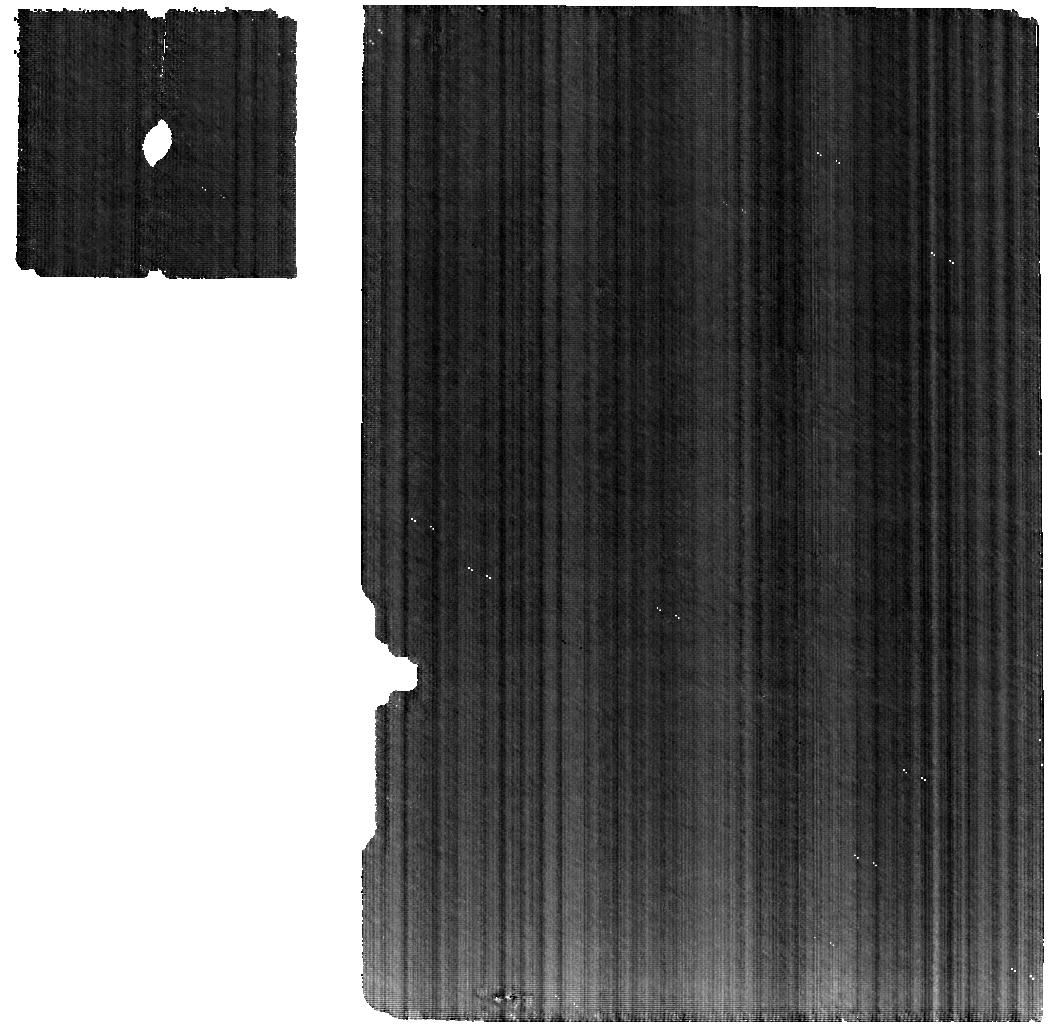
Target: BIARMIA
Instrument: MIRI
Filter: F560W
Exposure: 2.2 h
Observation ID: jw03195-o059_t008_miri_f560w

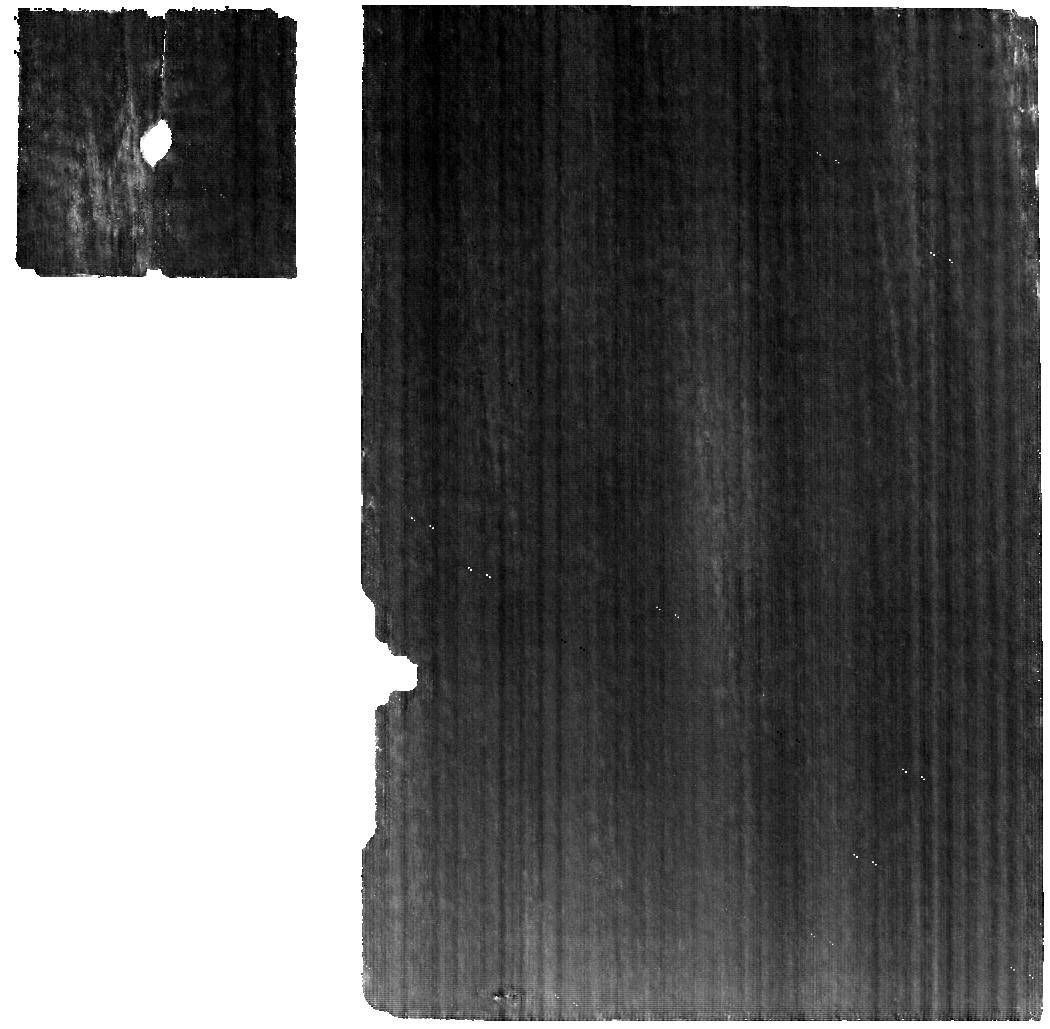
Target: SUEVIA
Instrument: MIRI
Filter: F560W
Exposure: 33 min
Observation ID: jw03195-o007_t005_miri_f560w

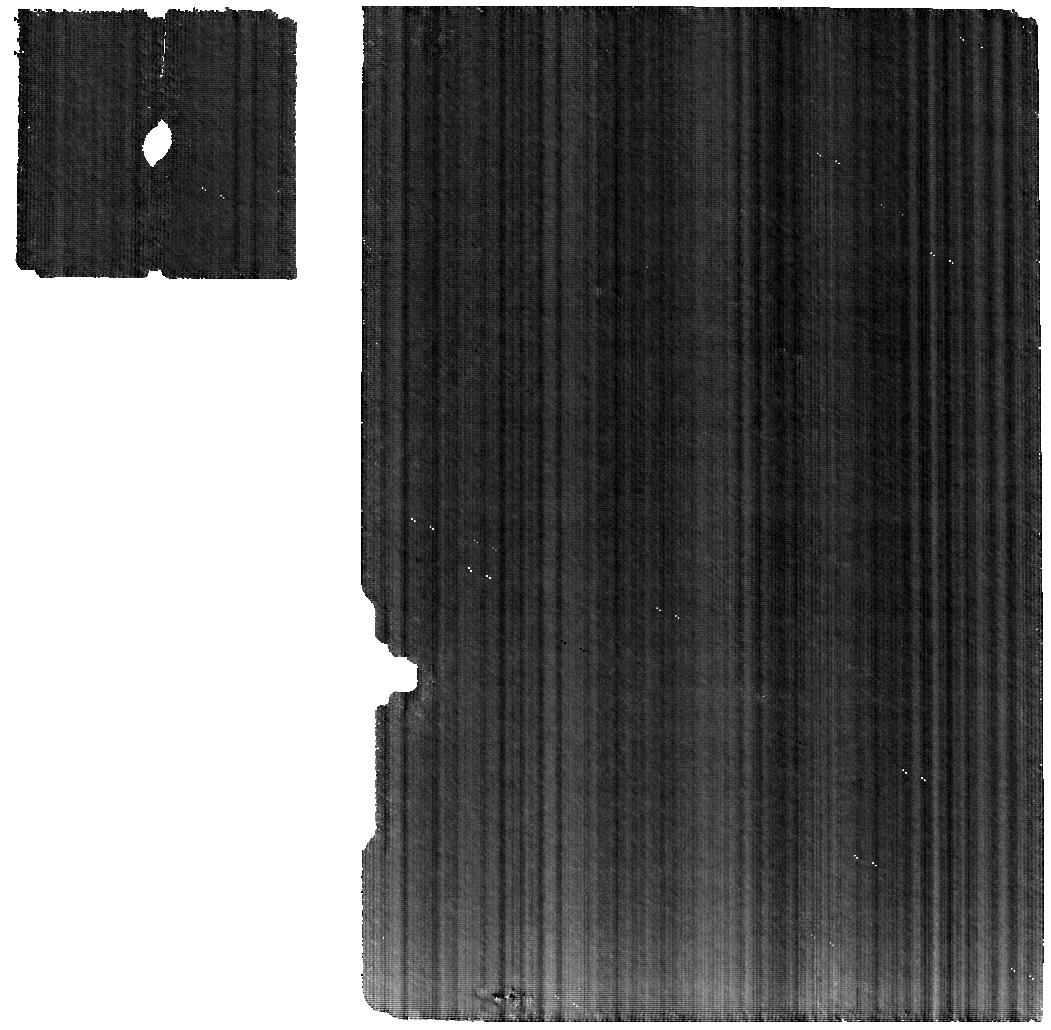
Target: HOLDA
Instrument: MIRI
Filter: F560W
Exposure: 53 min
Observation ID: jw03195-o051_t001_miri_f560w

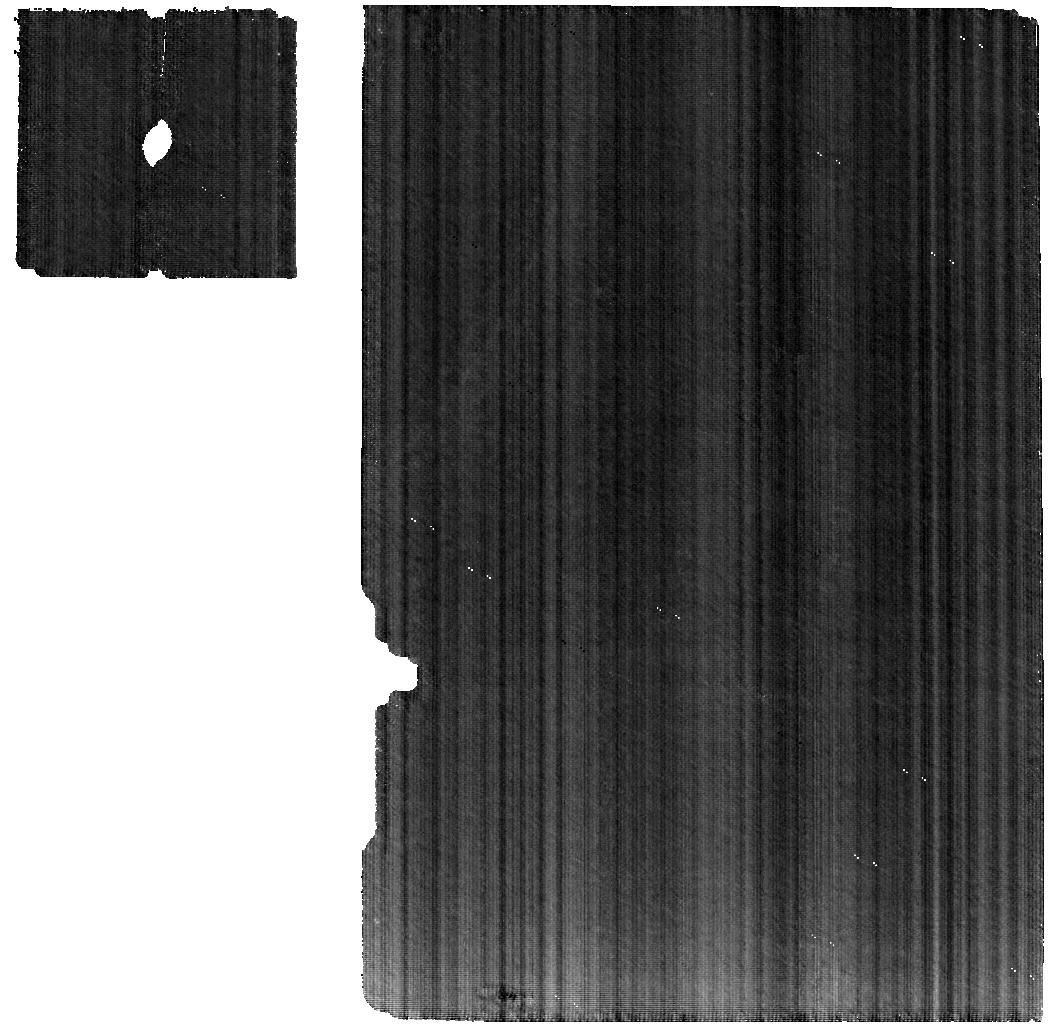
Target: QUINTILLA
Instrument: MIRI
Filter: F560W
Exposure: 1.1 h
Observation ID: jw03195-o005_t003_miri_f560w

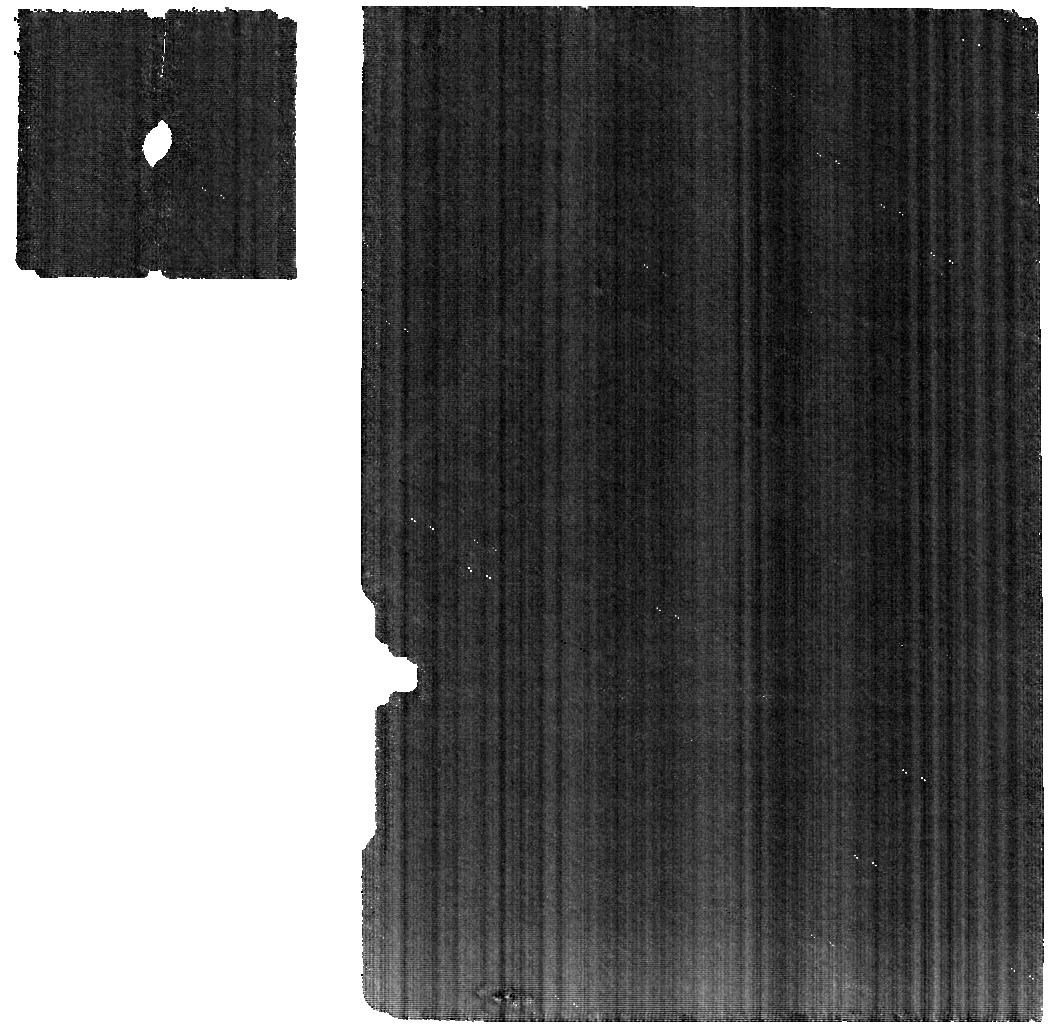
Target: BOTOLPHIA
Instrument: MIRI
Filter: F560W
Exposure: 13 min
Observation ID: jw03195-o008_t006_miri_f560w

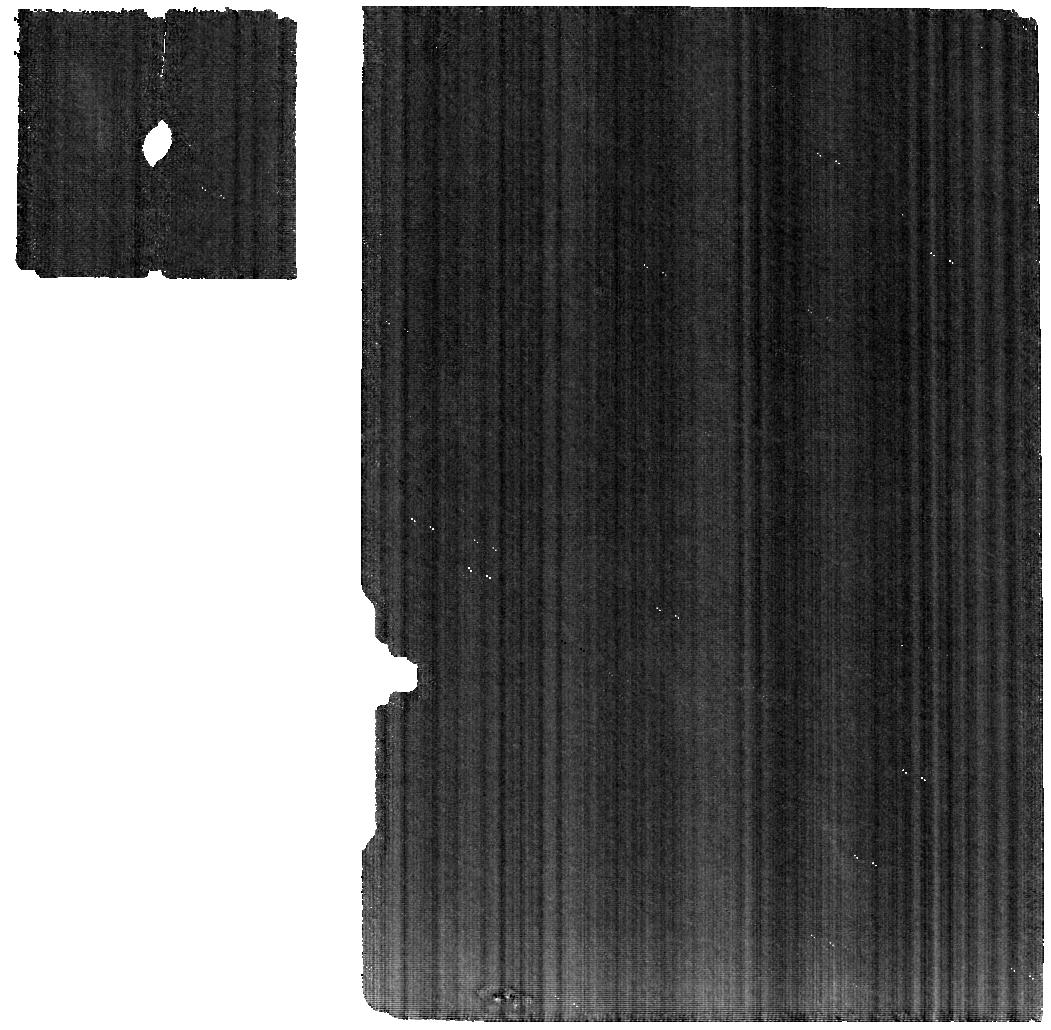
Target: ALEMANNIA
Instrument: MIRI
Filter: F560W
Exposure: 13 min
Observation ID: jw03195-o002_t002_miri_f560w

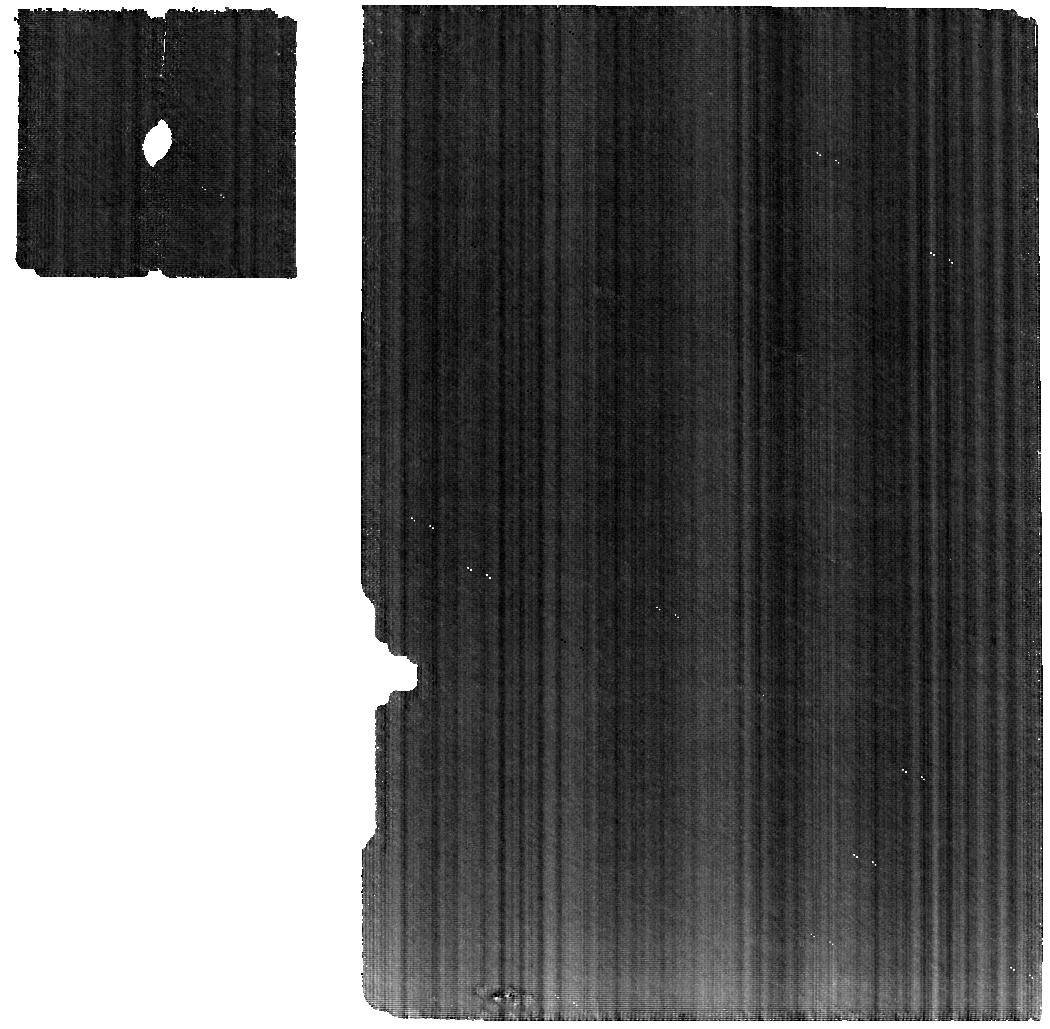
Target: STROOBANTIA
Instrument: MIRI
Filter: F560W
Exposure: 33 min
Observation ID: jw03195-o010_t007_miri_f560w

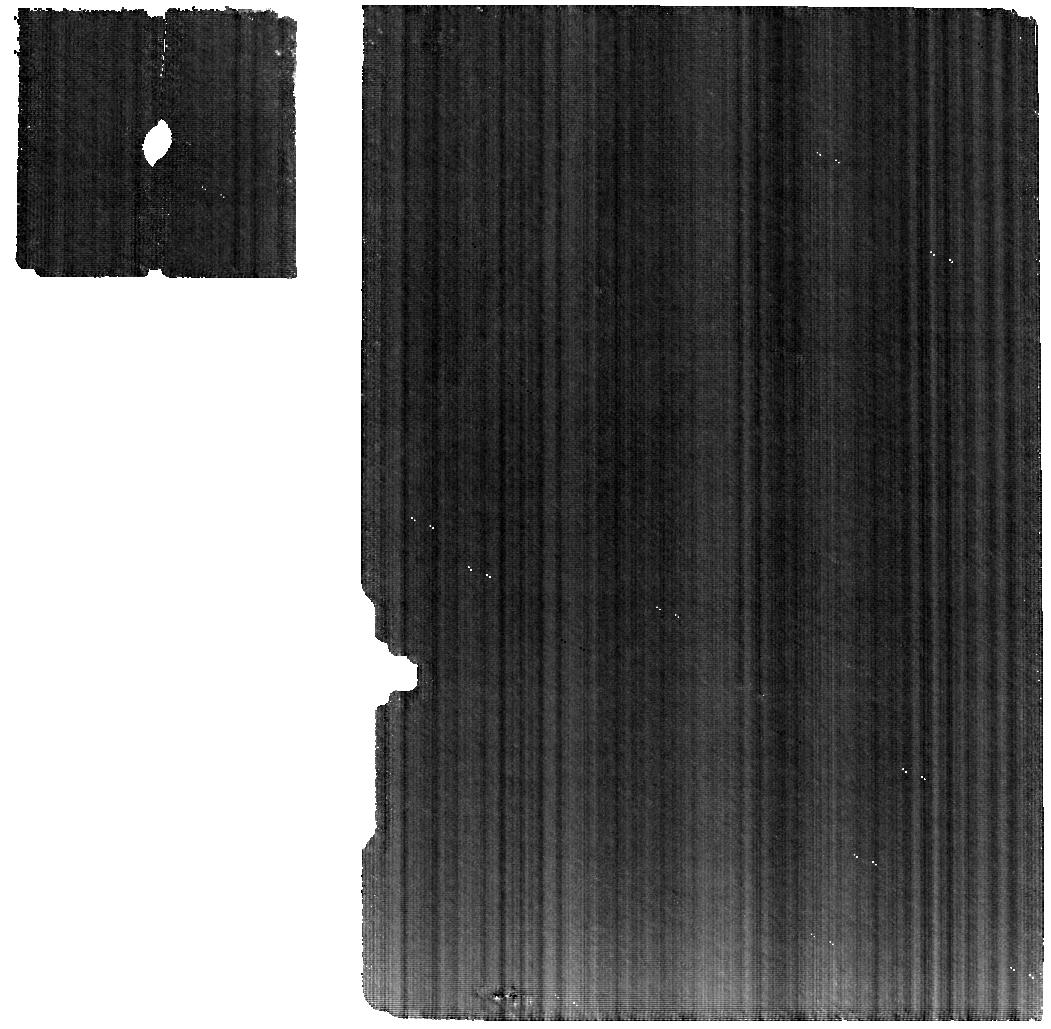
Target: URSINA
Instrument: MIRI
Filter: F560W
Exposure: 33 min
Observation ID: jw03195-o006_t004_miri_f560w

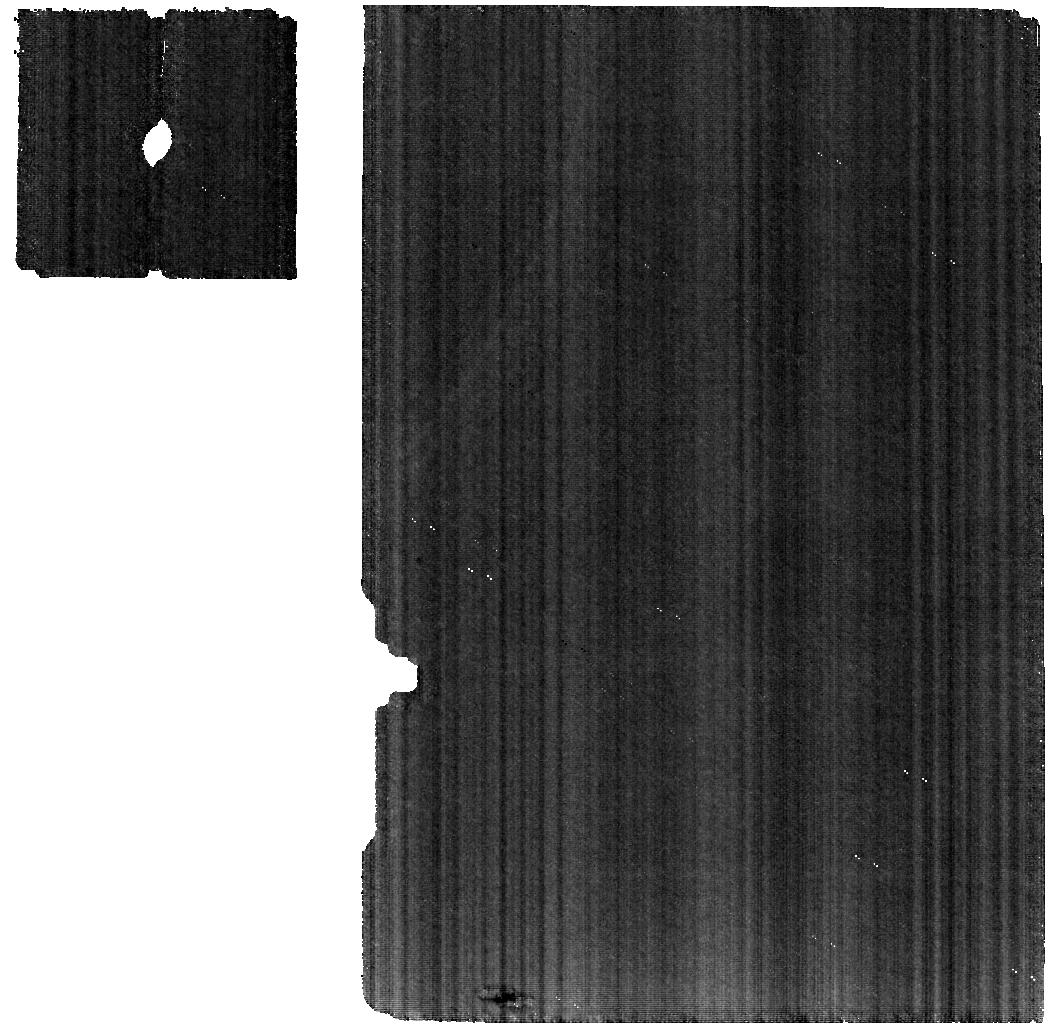
Target: MAGOEBA
Instrument: MIRI
Filter: F560W
Exposure: 13 min
Observation ID: jw03195-o004_t009_miri_f560w

Are M-Type asteroids the remnant core fragments of the planetesimals? (PI: de Kleer, Katherine)

The existence of iron and stony-iron meteorites, as well as our current understanding of planet formation, indicate that many of the early planetesimals must have been sufficiently heated to have undergone differentiation and core formation. The remnants of this process – the parent bodies of the iron meteorites - should be present in the asteroid belt in the form of large core and core/mantle fragments. The M-type asteroids have been hypothesized to represent such objects, but results the past decade continue to reveal that the reality is more complicated than this simple picture. The compositional information that can be obtained from the ground is limited because M-type asteroids are (by definition) lacking distinctive spectral features in the visible and near-infrared, and the diagnostic mid-IR bands are blocked by telluric absorptions. We propose to obtain 5-28 micron spectra of a representative set of M-type with MIRI/MRS; numerous diagnostic spectral features are present in this range that will differentiate between the candidate hypotheses for the surface mineralogy of these bodies and identify the best spectral match with meteorite classes. The proposed program will address the outstanding question of the composition of the M-type asteroids and whether they are the parent bodies of the iron meteorites.